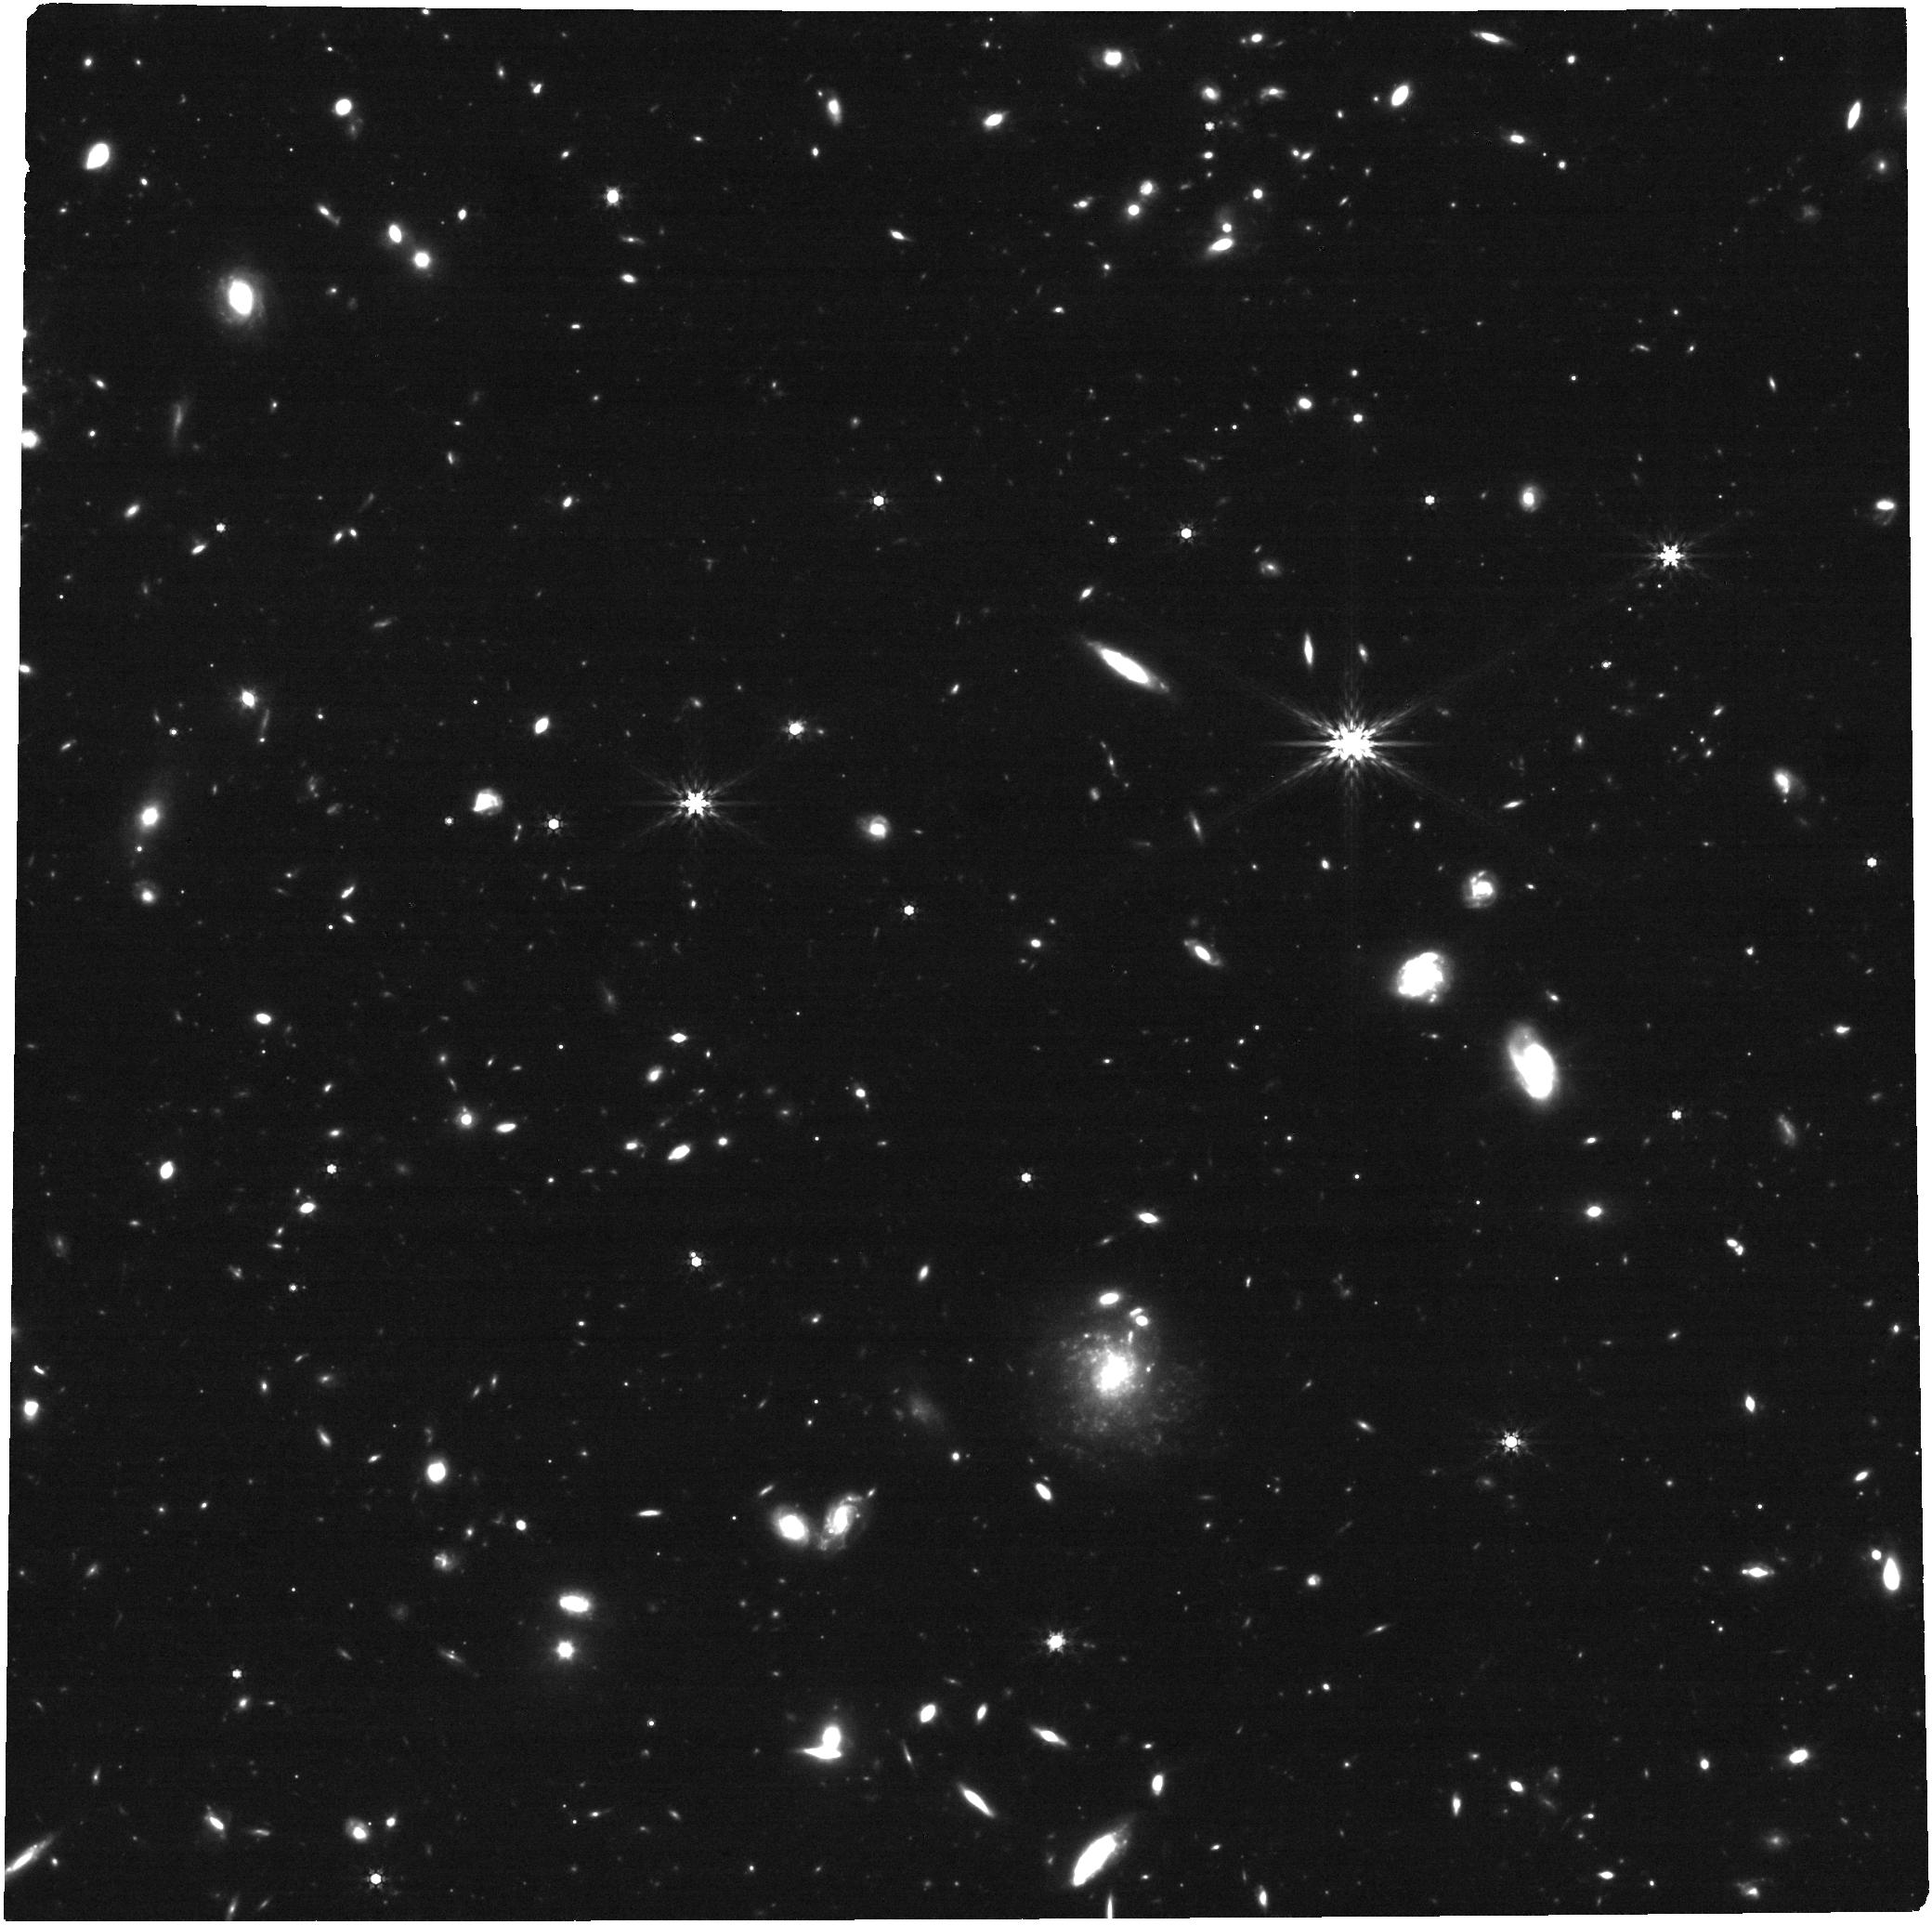
Target: GRB230307A. Instrument: NIRCAM. Filter: F444W. Exposure: 30 min. Observation ID: jw04445-o003_t001_nircam_clear-f444w

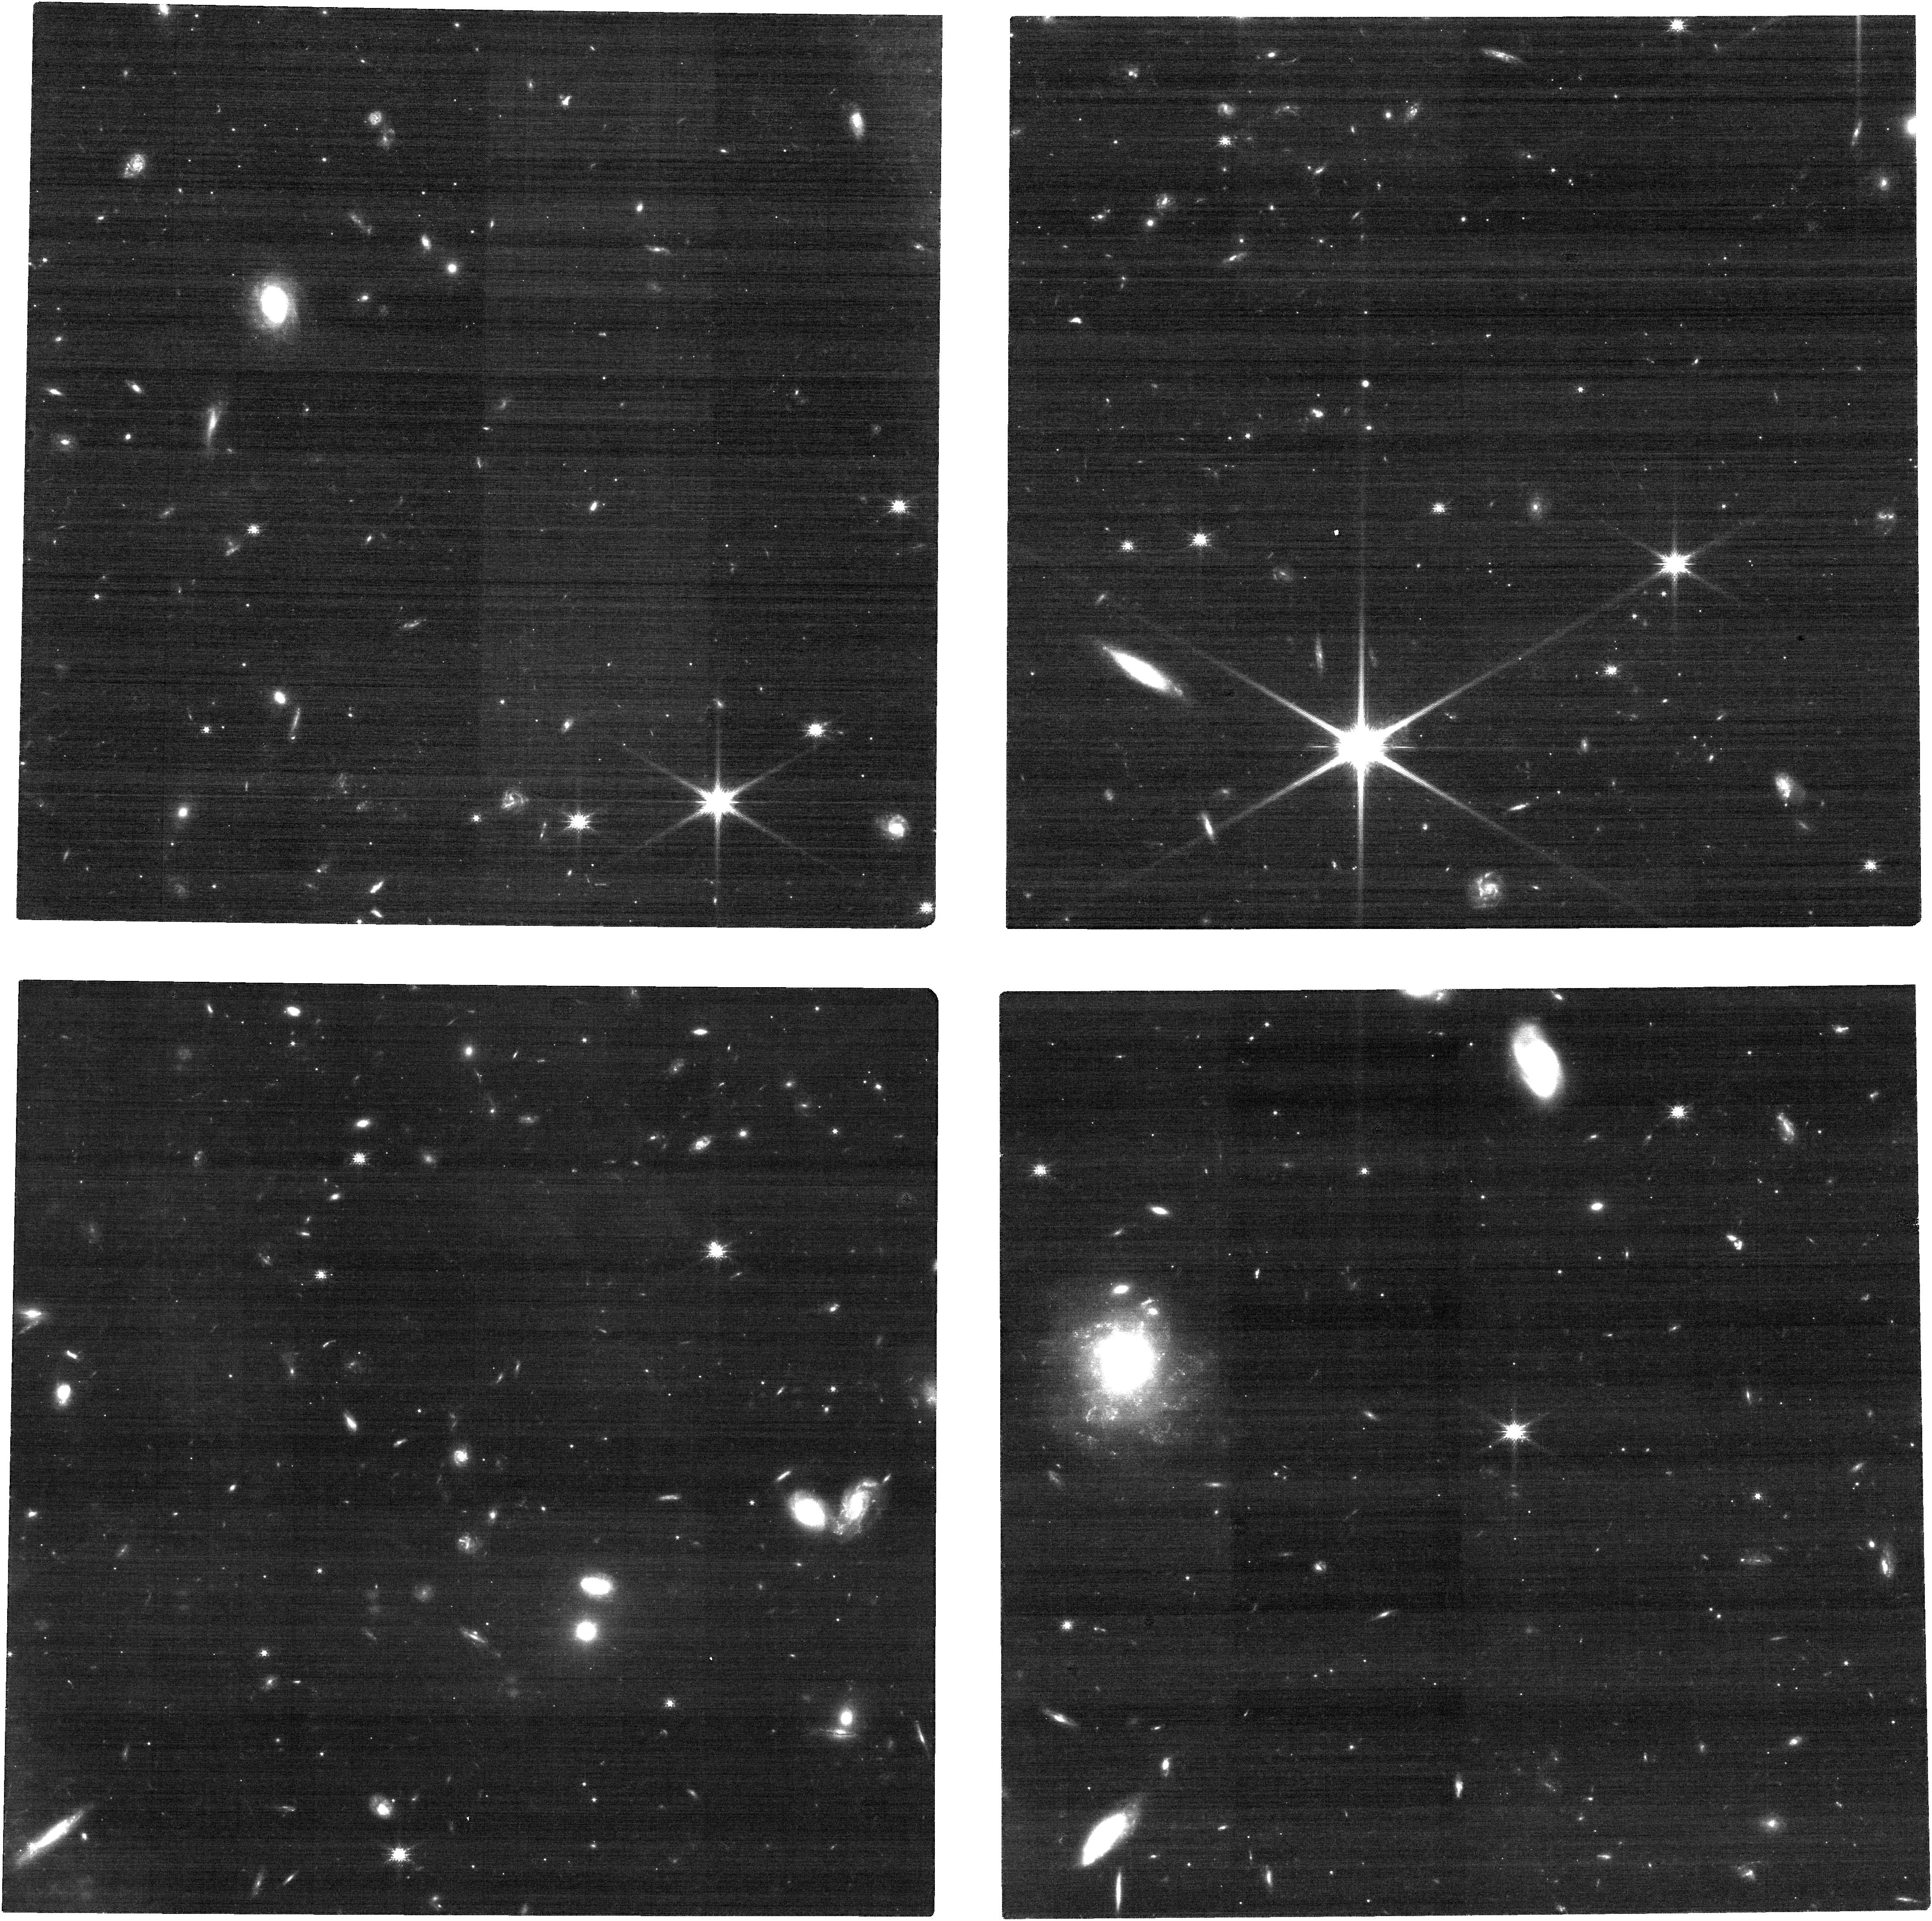
Target: GRB230307A. Instrument: NIRCAM. Filter: F115W. Exposure: 30 min. Observation ID: jw04445-o003_t001_nircam_clear-f115w

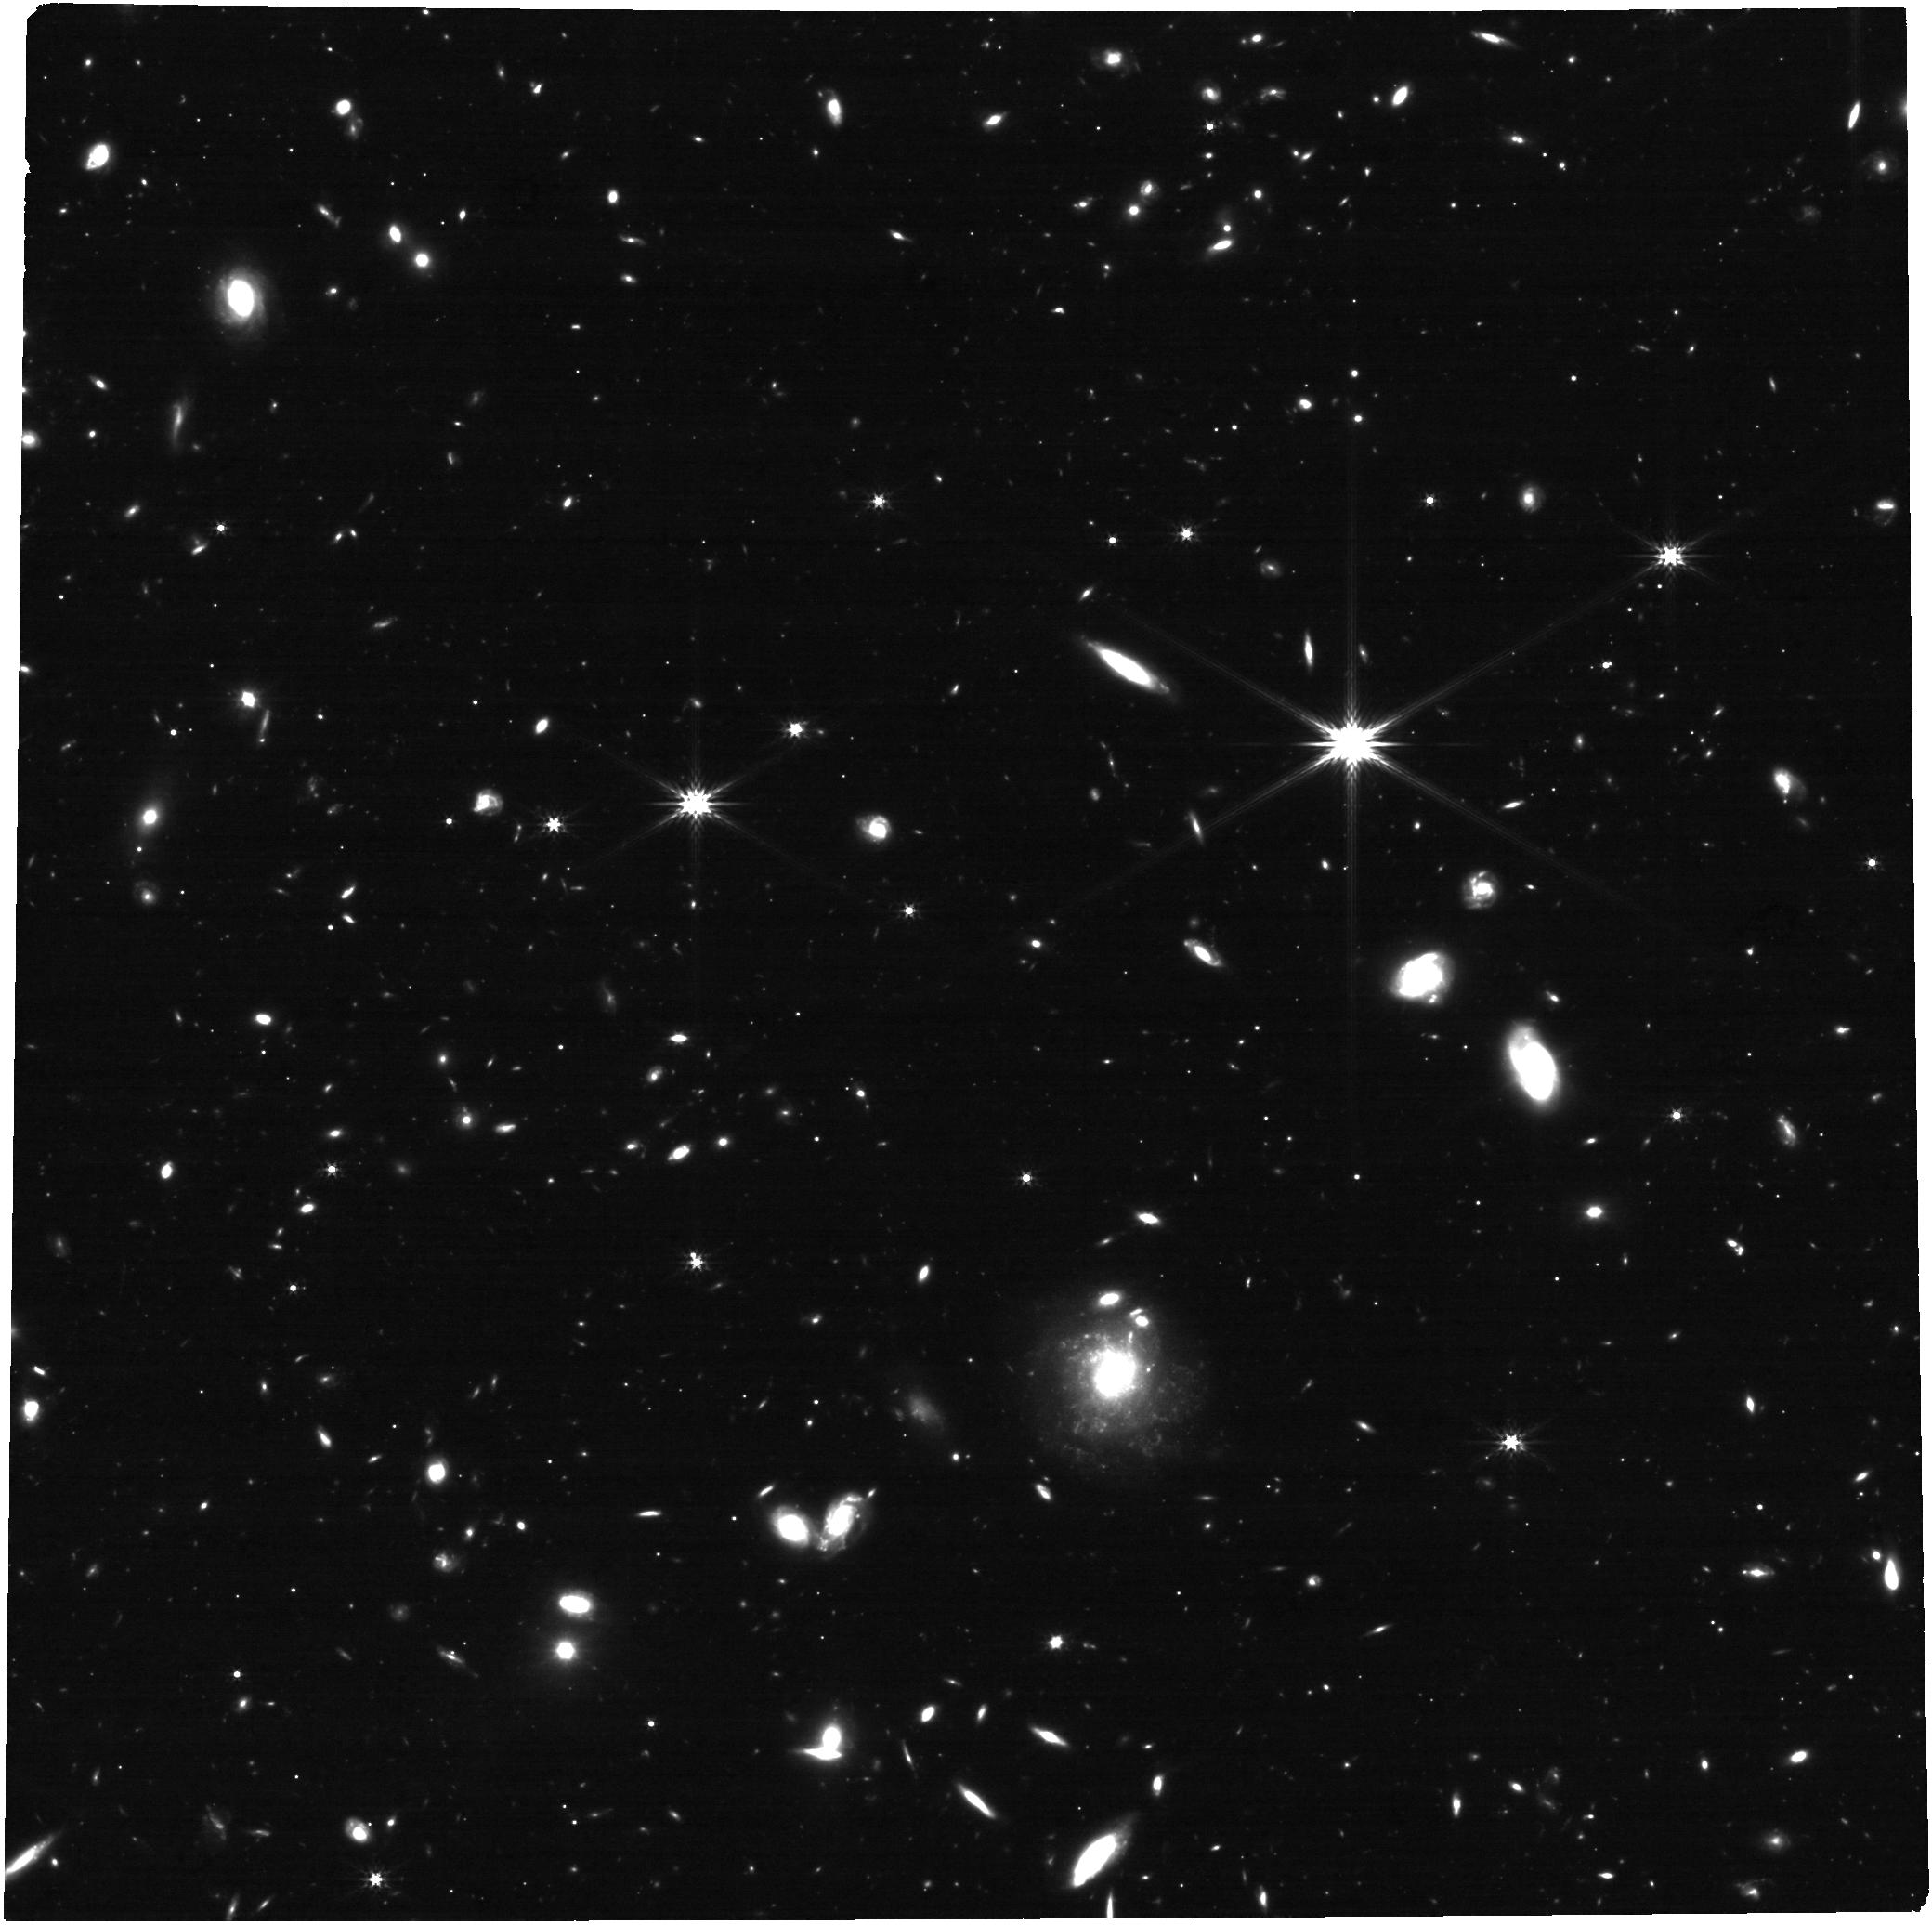
Target: GRB230307A. Instrument: NIRCAM. Filter: F277W. Exposure: 48 min. Observation ID: jw04445-o003_t001_nircam_clear-f277w

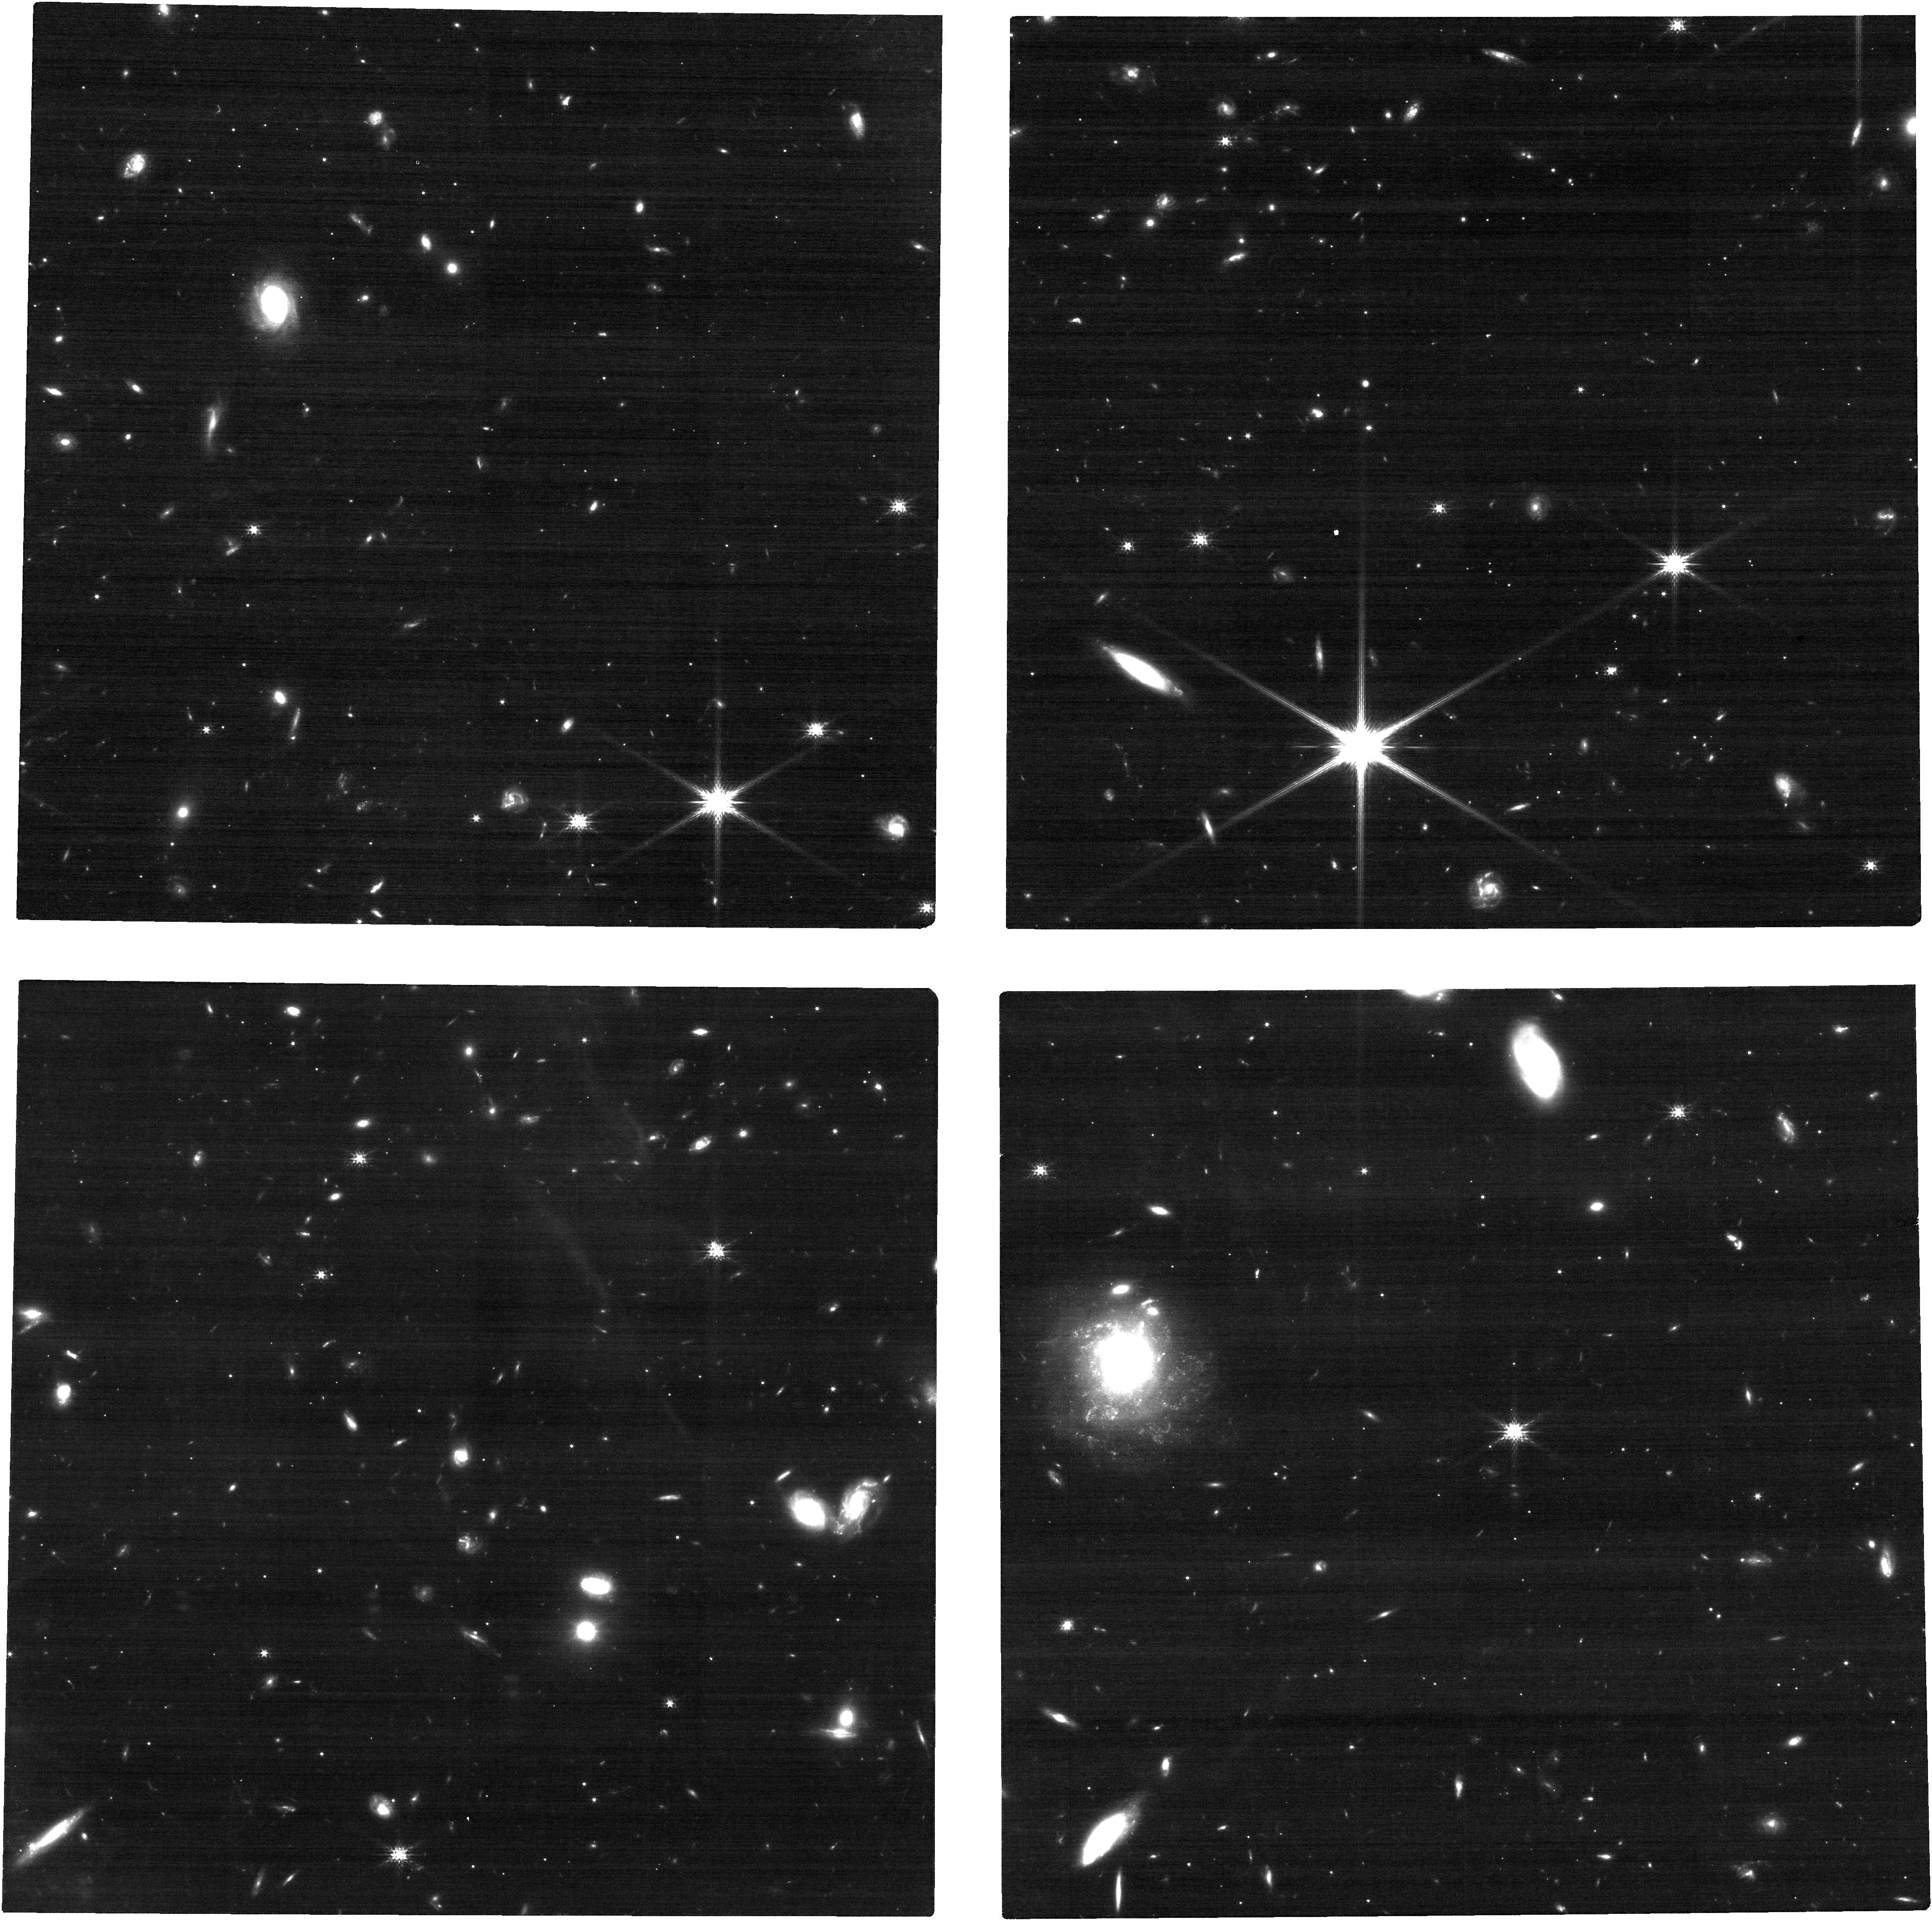
Target: GRB230307A. Instrument: NIRCAM. Filter: F150W. Exposure: 48 min. Observation ID: jw04445-o003_t001_nircam_clear-f150w

Revealing the nature of the exceptional GRB 230307A: nearby nucleosynthesis or a primordial explosion? (PI: Levan, Andrew James)

We request JWST observations of the remarkable GRB 230307A, one of the brightest GRBs ever detected, and one where extensive ground-based and JWST observations offer two plausible solutions to the burst's origin. Firstly, the faint afterglow of the blast evolved from blue to red and then faded rapidly. This is consistent with a kilonova in which a compact object binary was ejected from a galaxy ~40 kpc away in projection at a relatively local distance of ~290 Mpc. JWST observations show the source to be very red, notionally in keeping with the local interpretation. However, these JWST observations also show a second solution -- emission lines from a faint, underlying galaxy at z=3.87. Although the probability of chance alignment is small in this case, the inferred energetics are extreme, with isotropic equivalent energy E_iso > 10^56 erg -- an order of magnitude more energetic than any other GRB, comparable to the energies suggested for Population III bursts. Given the rarity, the origin of GRB 230307A remains unclear but can be determined by a new epoch of JWST observations. These will either i) show the source to brighten due to an underlying supernova at z=3.87, ii) show the source to remain constant, indicating the (relatively) bright red source seen in JWST is, in fact, all distant galaxy and not kilonova, and so securing z=3.87 or iii) show the source to fade rapidly, leaving only a much fainter (and so much more likely to arise by chance) galaxy in the background. This scenario would demonstrate a kilonova origin. GRB 230307A is one of the most remarkable GRBs ever detected, and these modest (few hours) JWST observations can conclusively determine its nature.